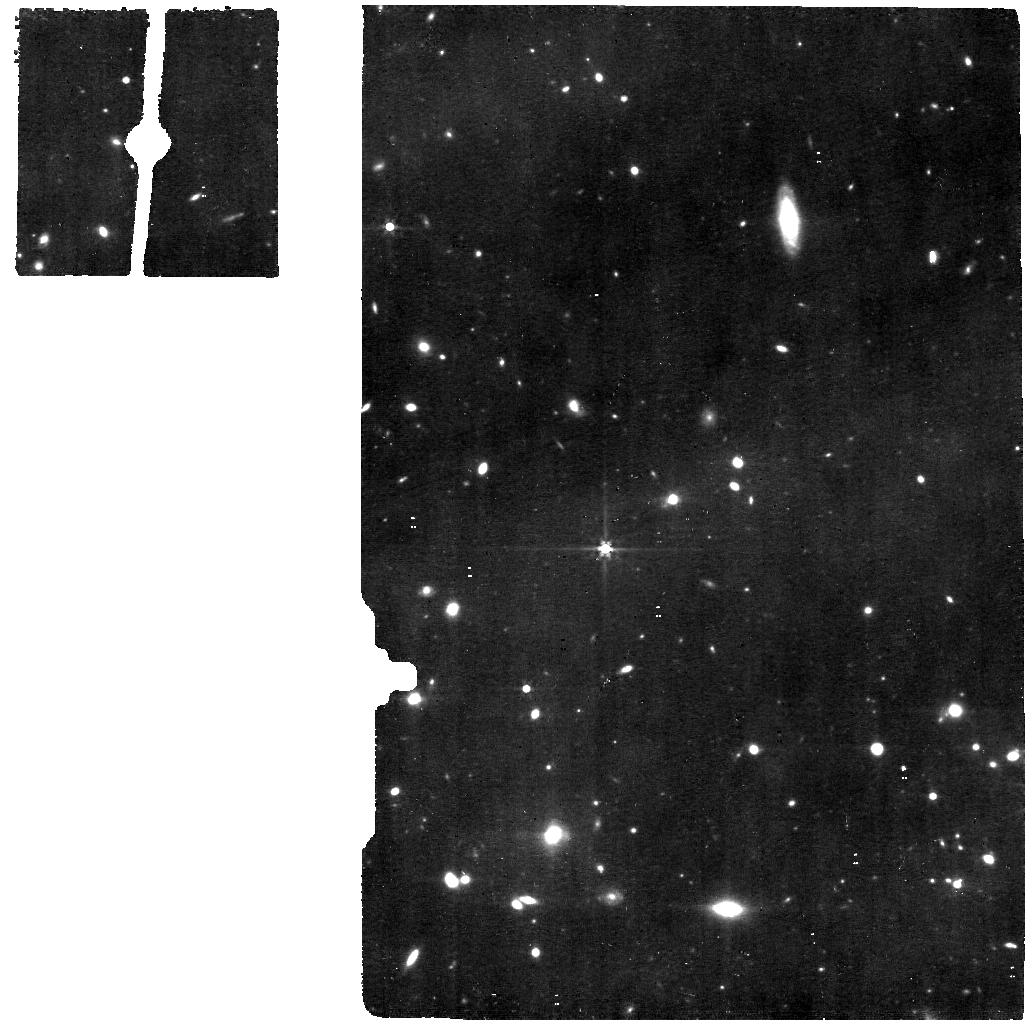
Target: XFLS-IRS562Z0.545. Instrument: MIRI. Filter: F560W. Exposure: 1.9 h. Observation ID: jw01762-o004_t004_miri_f560w

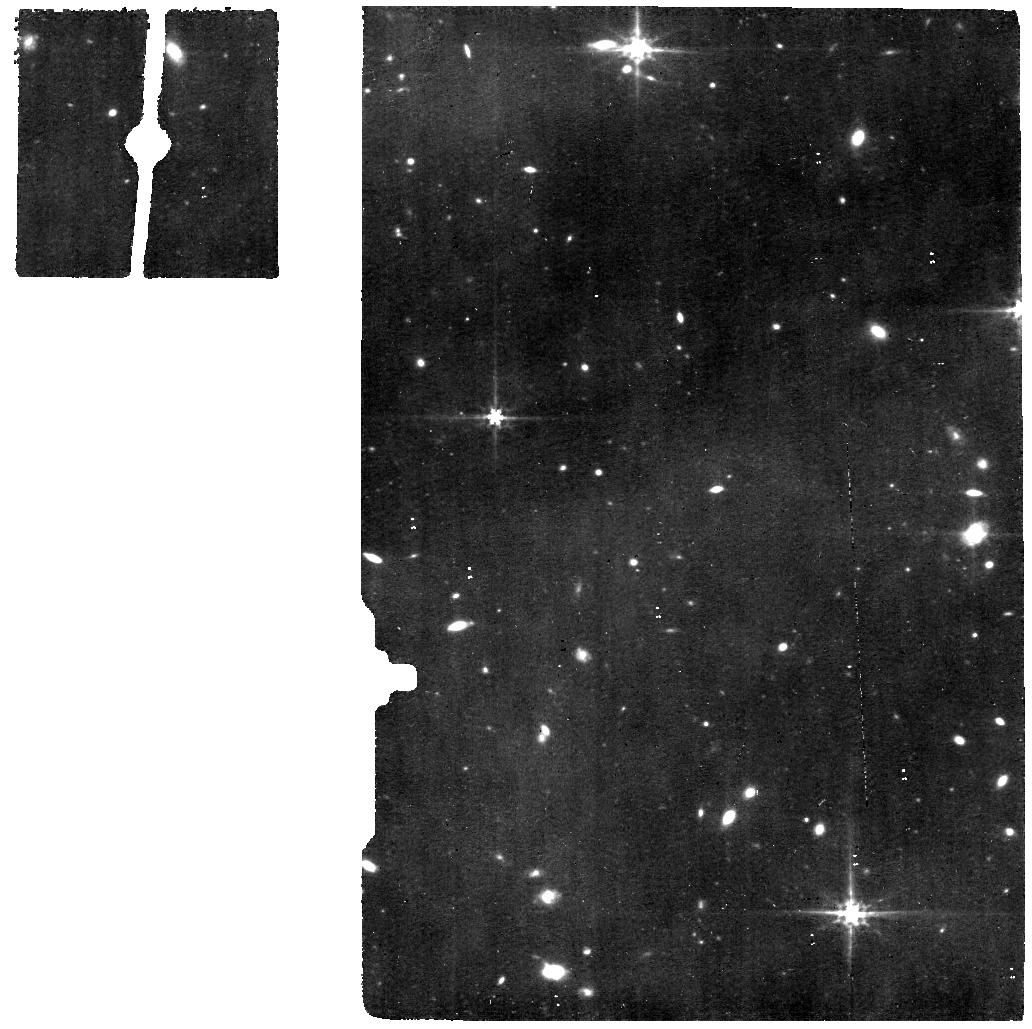
Target: XFLS-SSTJ172458Z0.494. Instrument: MIRI. Filter: F560W. Exposure: 1.9 h. Observation ID: jw01762-o005_t005_miri_f560w

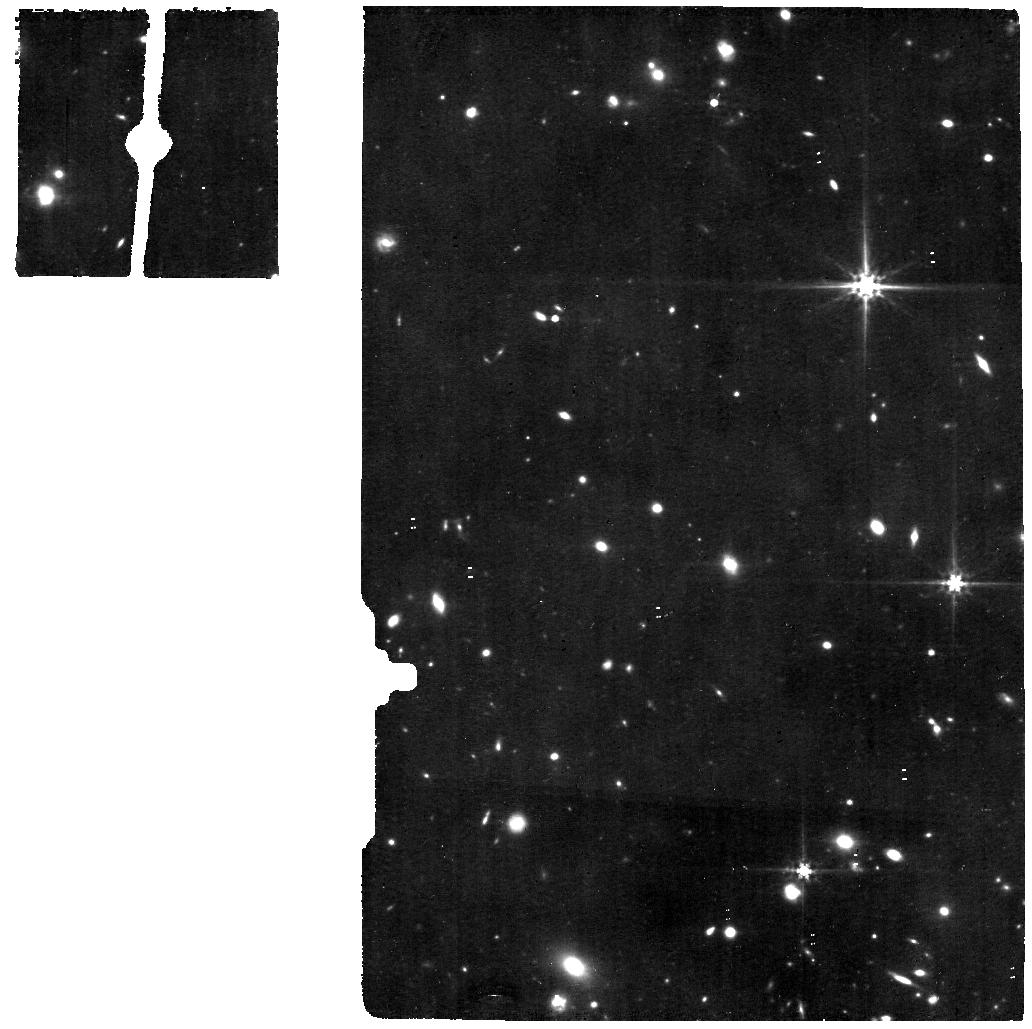
Target: XFLS-IRS15967Z0.579. Instrument: MIRI. Filter: F560W. Exposure: 1.9 h. Observation ID: jw01762-o001_t001_miri_f560w

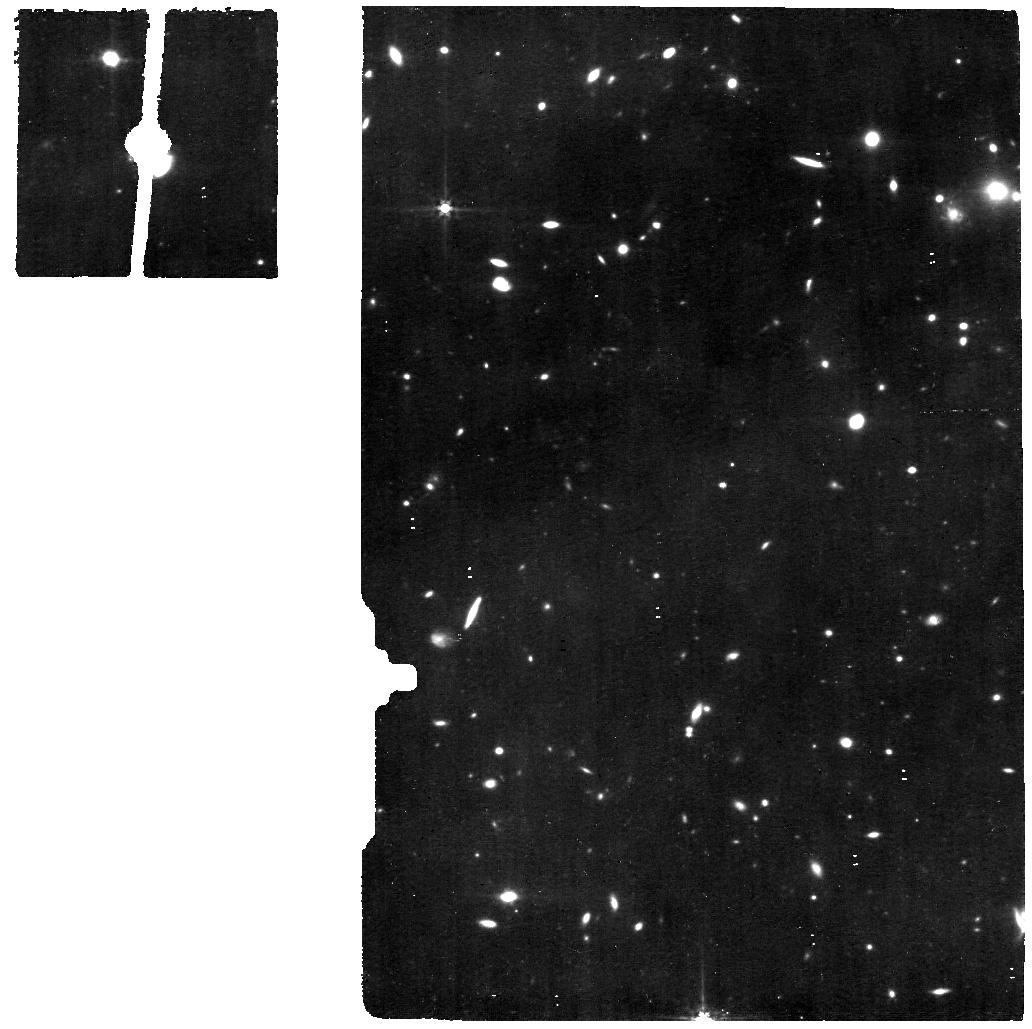
Target: XFLS-IRS16047Z0.523. Instrument: MIRI. Filter: F560W. Exposure: 1.9 h. Observation ID: jw01762-o006_t006_miri_f560w

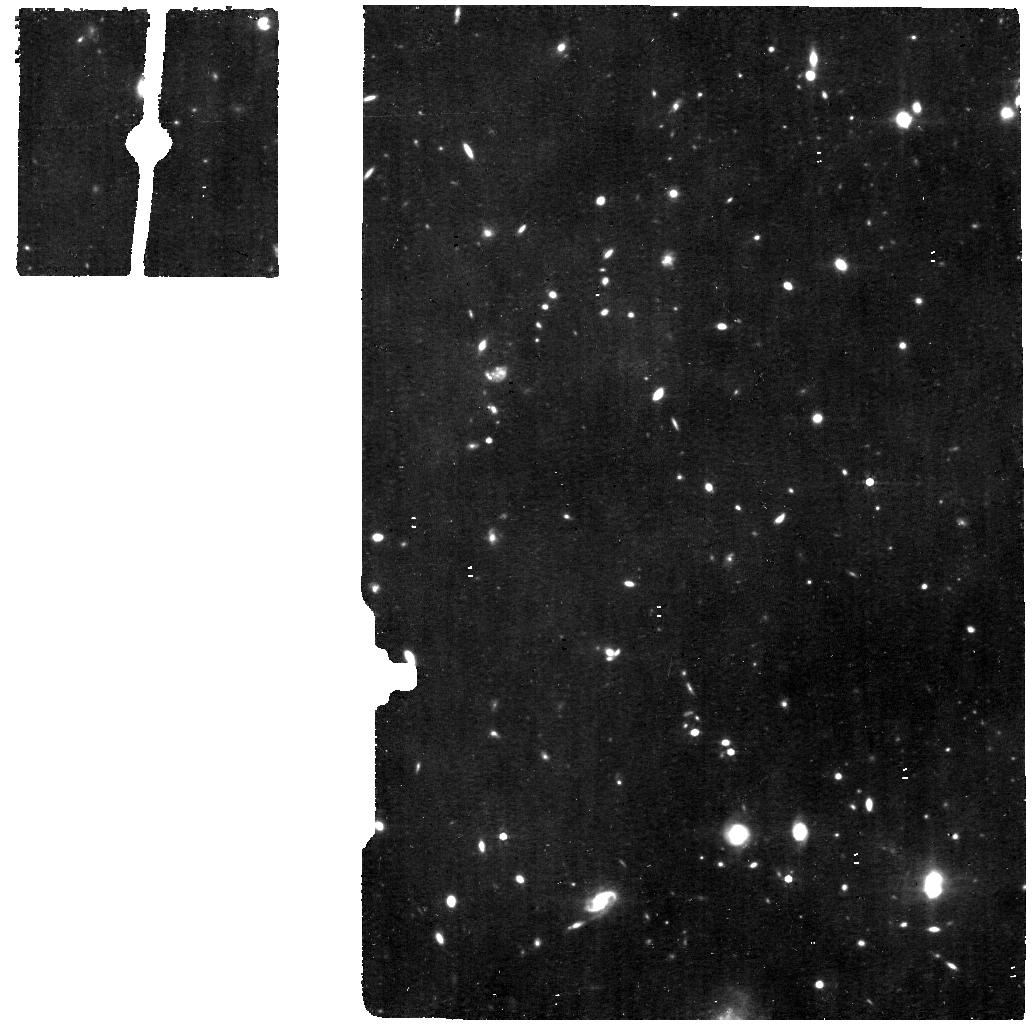
Target: XFLS-SSTJ171324Z0.609. Instrument: MIRI. Filter: F560W. Exposure: 1.9 h. Observation ID: jw01762-o002_t002_miri_f560w

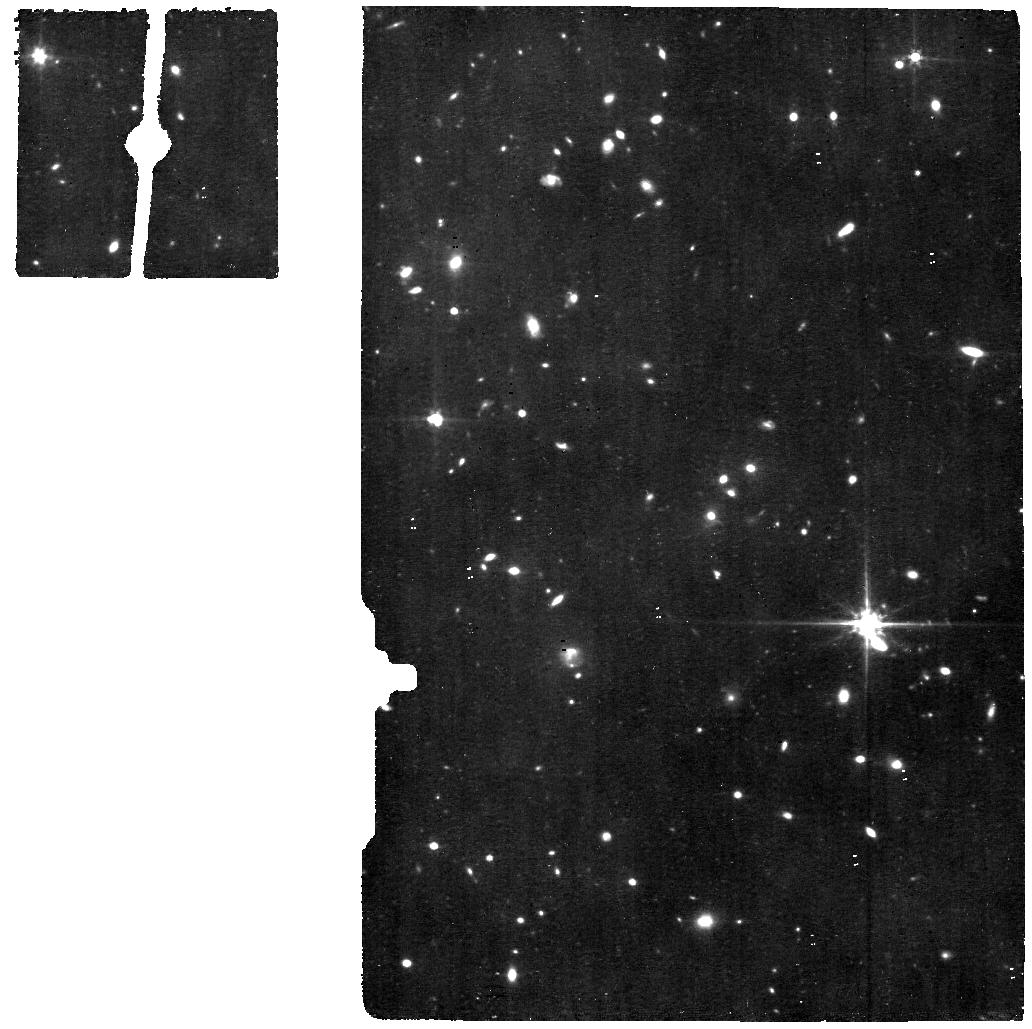
Target: COSMOS-MIPS51728Z0.614. Instrument: MIRI. Filter: F560W. Exposure: 1.9 h. Observation ID: jw01762-o008_t007_miri_f560w

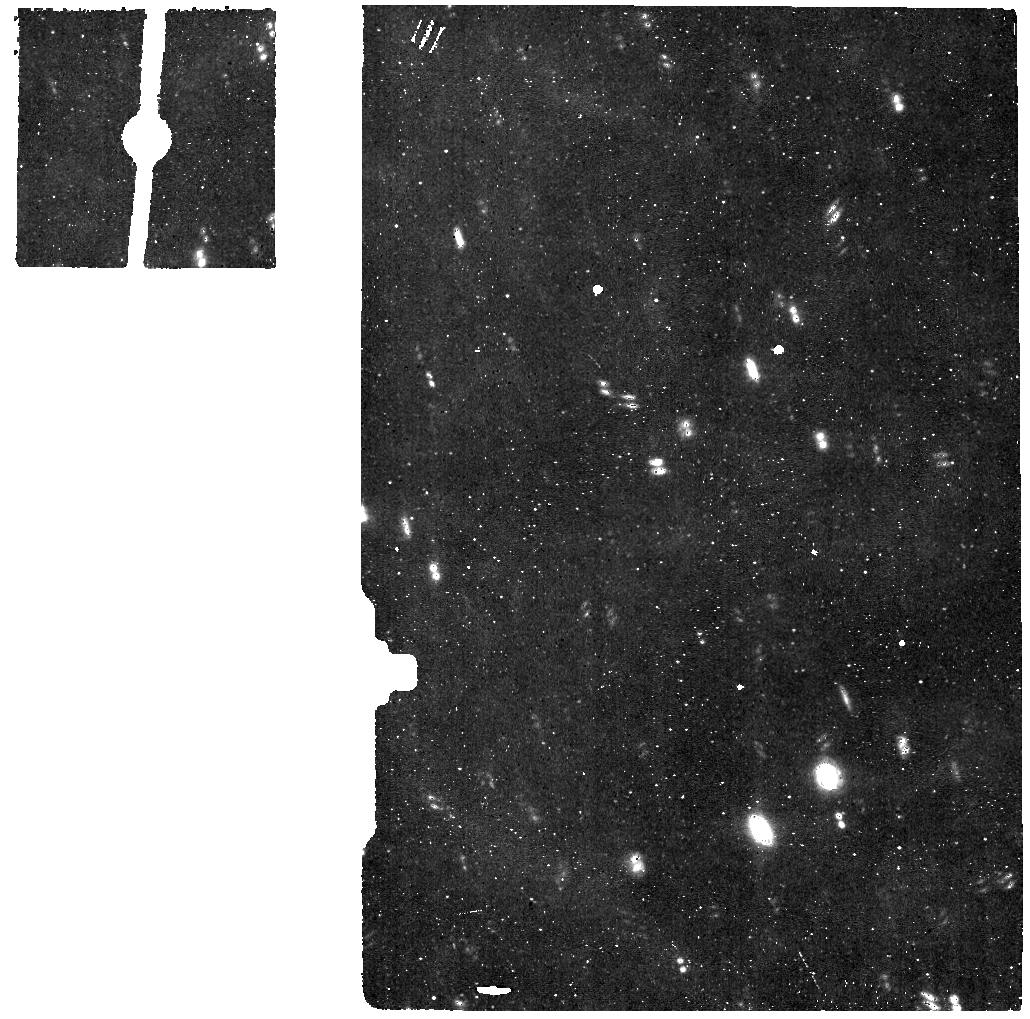
Target: COSMOS-BKG. Instrument: MIRI. Filter: F560W. Exposure: 56 min. Observation ID: jw01762-o034_t010_miri_f560w

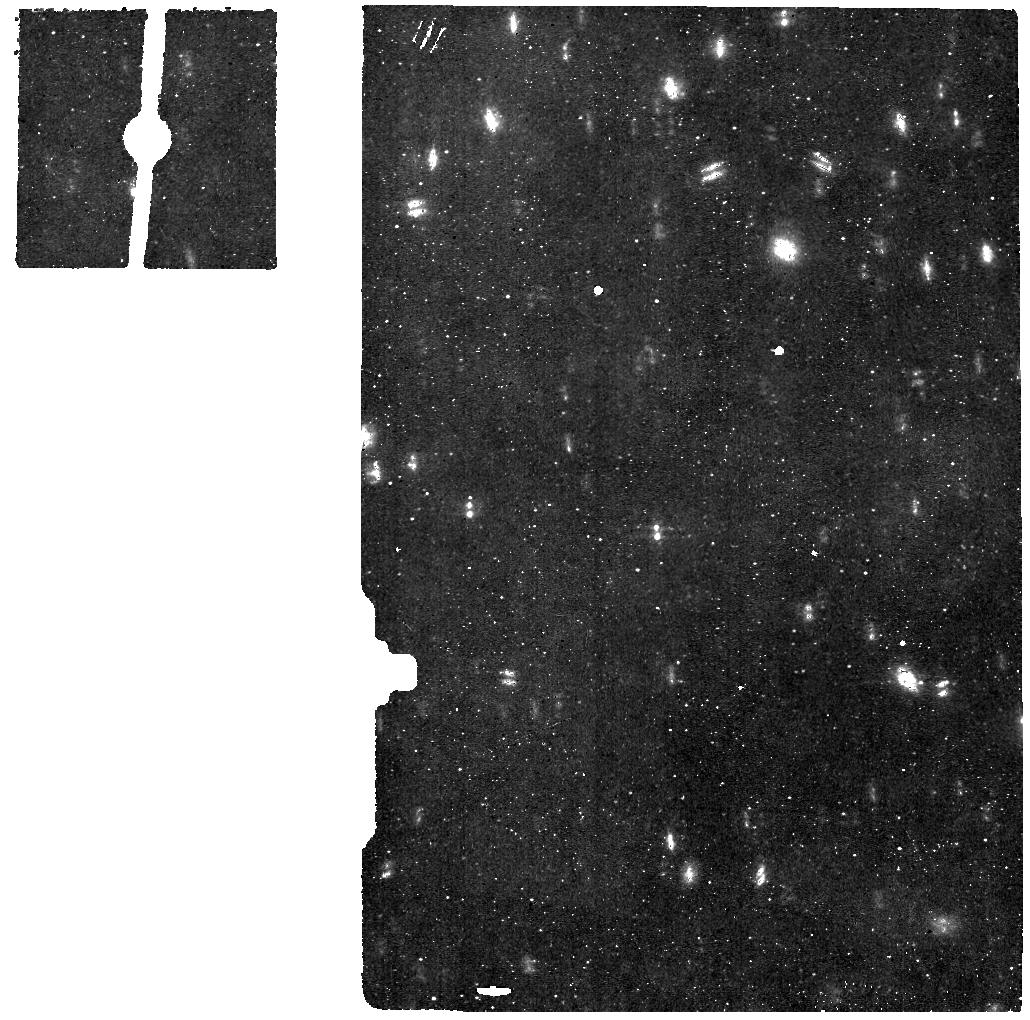
Target: COSMOS-MIPS51982Z0.595. Instrument: MIRI. Filter: F560W. Exposure: 1.9 h. Observation ID: jw01762-o009_t008_miri_f560w

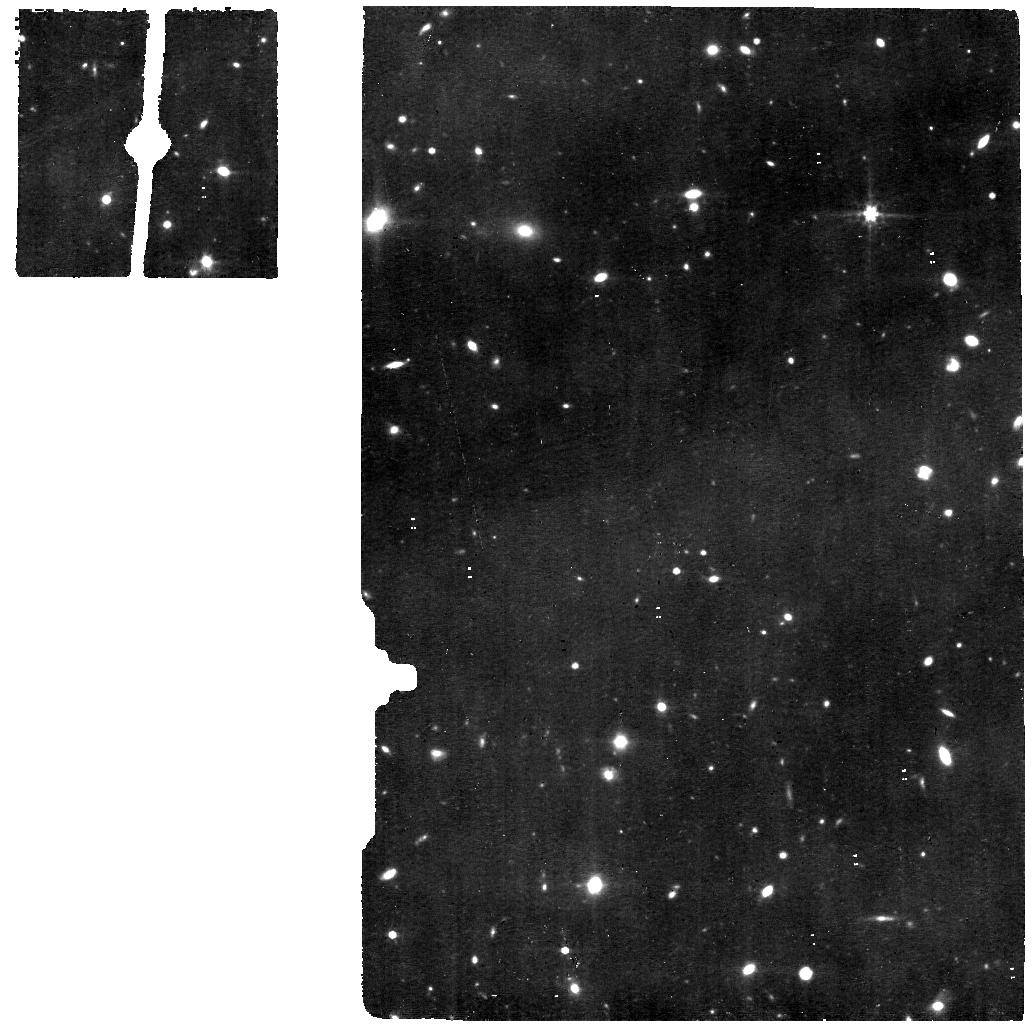
Target: XFLS-SSTJ172118Z0.555. Instrument: MIRI. Filter: F560W. Exposure: 1.9 h. Observation ID: jw01762-o033_t003_miri_f560w

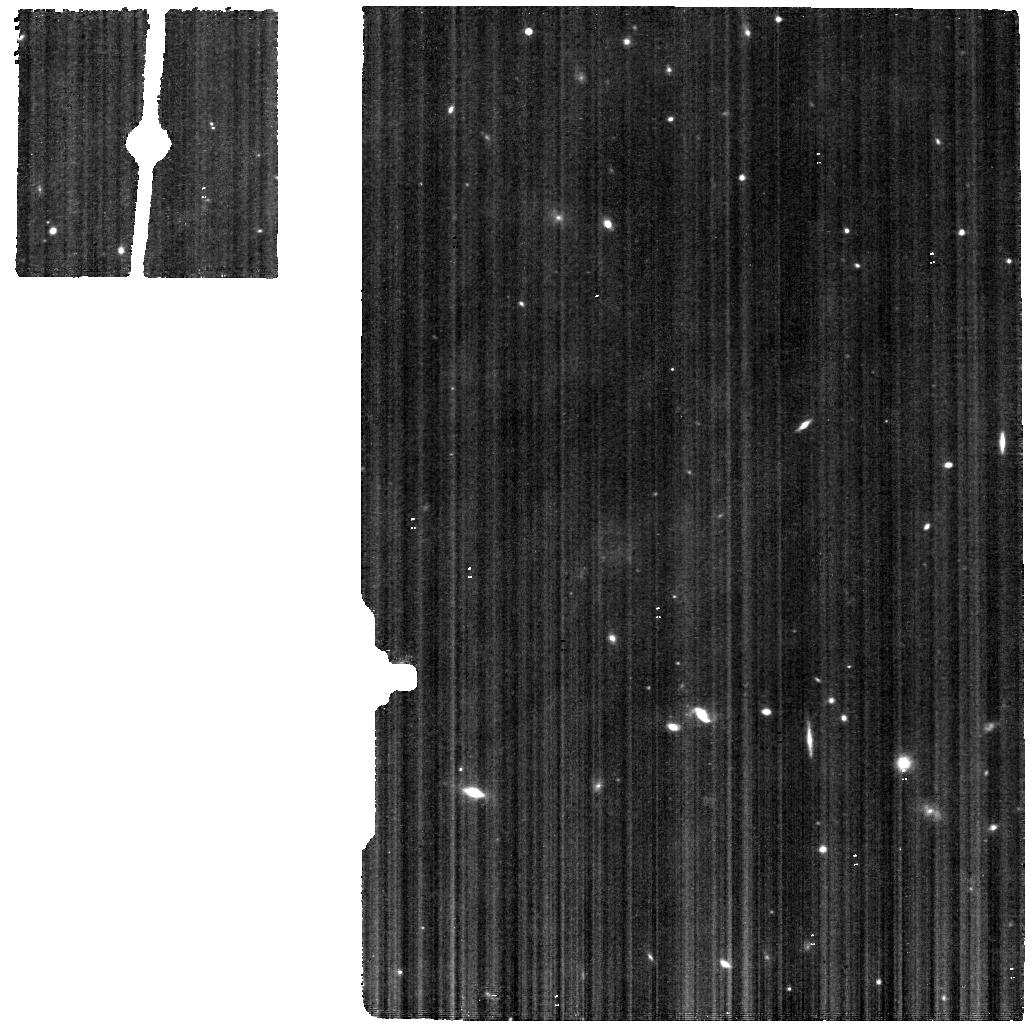
Target: XFLS-BKG. Instrument: MIRI. Filter: F560W. Exposure: 11 min. Observation ID: jw01762-o007_t009_miri_f560w

Halfway to the peak: A bridge program to map coeval star formation and supermassive black hole growth (PI: Pope, Alexandra)

The rate of star formation and supermassive black hole growth in galaxies has been decreasing over the last 10 billion years. This proposal aims to understand this decline by localizing and quantifying the active galactic nucleus (AGN), spatially resolving the star formation activity, and measuring the interstellar medium (ISM) conditions in eight infrared-luminous galaxies at z~0.6. Our sample exists at a time when the cosmic star formation rate density was >3 times higher than locally, but when locally well-established diagnostic lines are still visible to MIRI/MRS. Mid-IR spectroscopy is a powerful way to separate the AGN and star formation energetics in galaxies, and only now with MIRI/MRS are we able to detect the rich atomic lines to quantify the black hole accretion rates ( [NeV], [NeVI] ) and spatially resolve the star formation (Br-alpha) outside the local Universe. Coupling these key lines with the polycyclic aromatic hydrocarbon dust features, the warm molecular hydrogen emission lines and other key spectral features, we will establish the physical state of the ISM halfway to the peak epoch of galaxy evolution. Our program leverages existing Spitzer/IRS spectroscopy to select an optimized sample spanning the full range of star formation to AGN dominated systems. Our program will produce a valuable dataset bridging the local and high redshift Universe by testing diagnostics of the AGN, star formation and ISM conditions at intermediate redshifts so they can be extended to higher redshifts in subsequent JWST cycles.